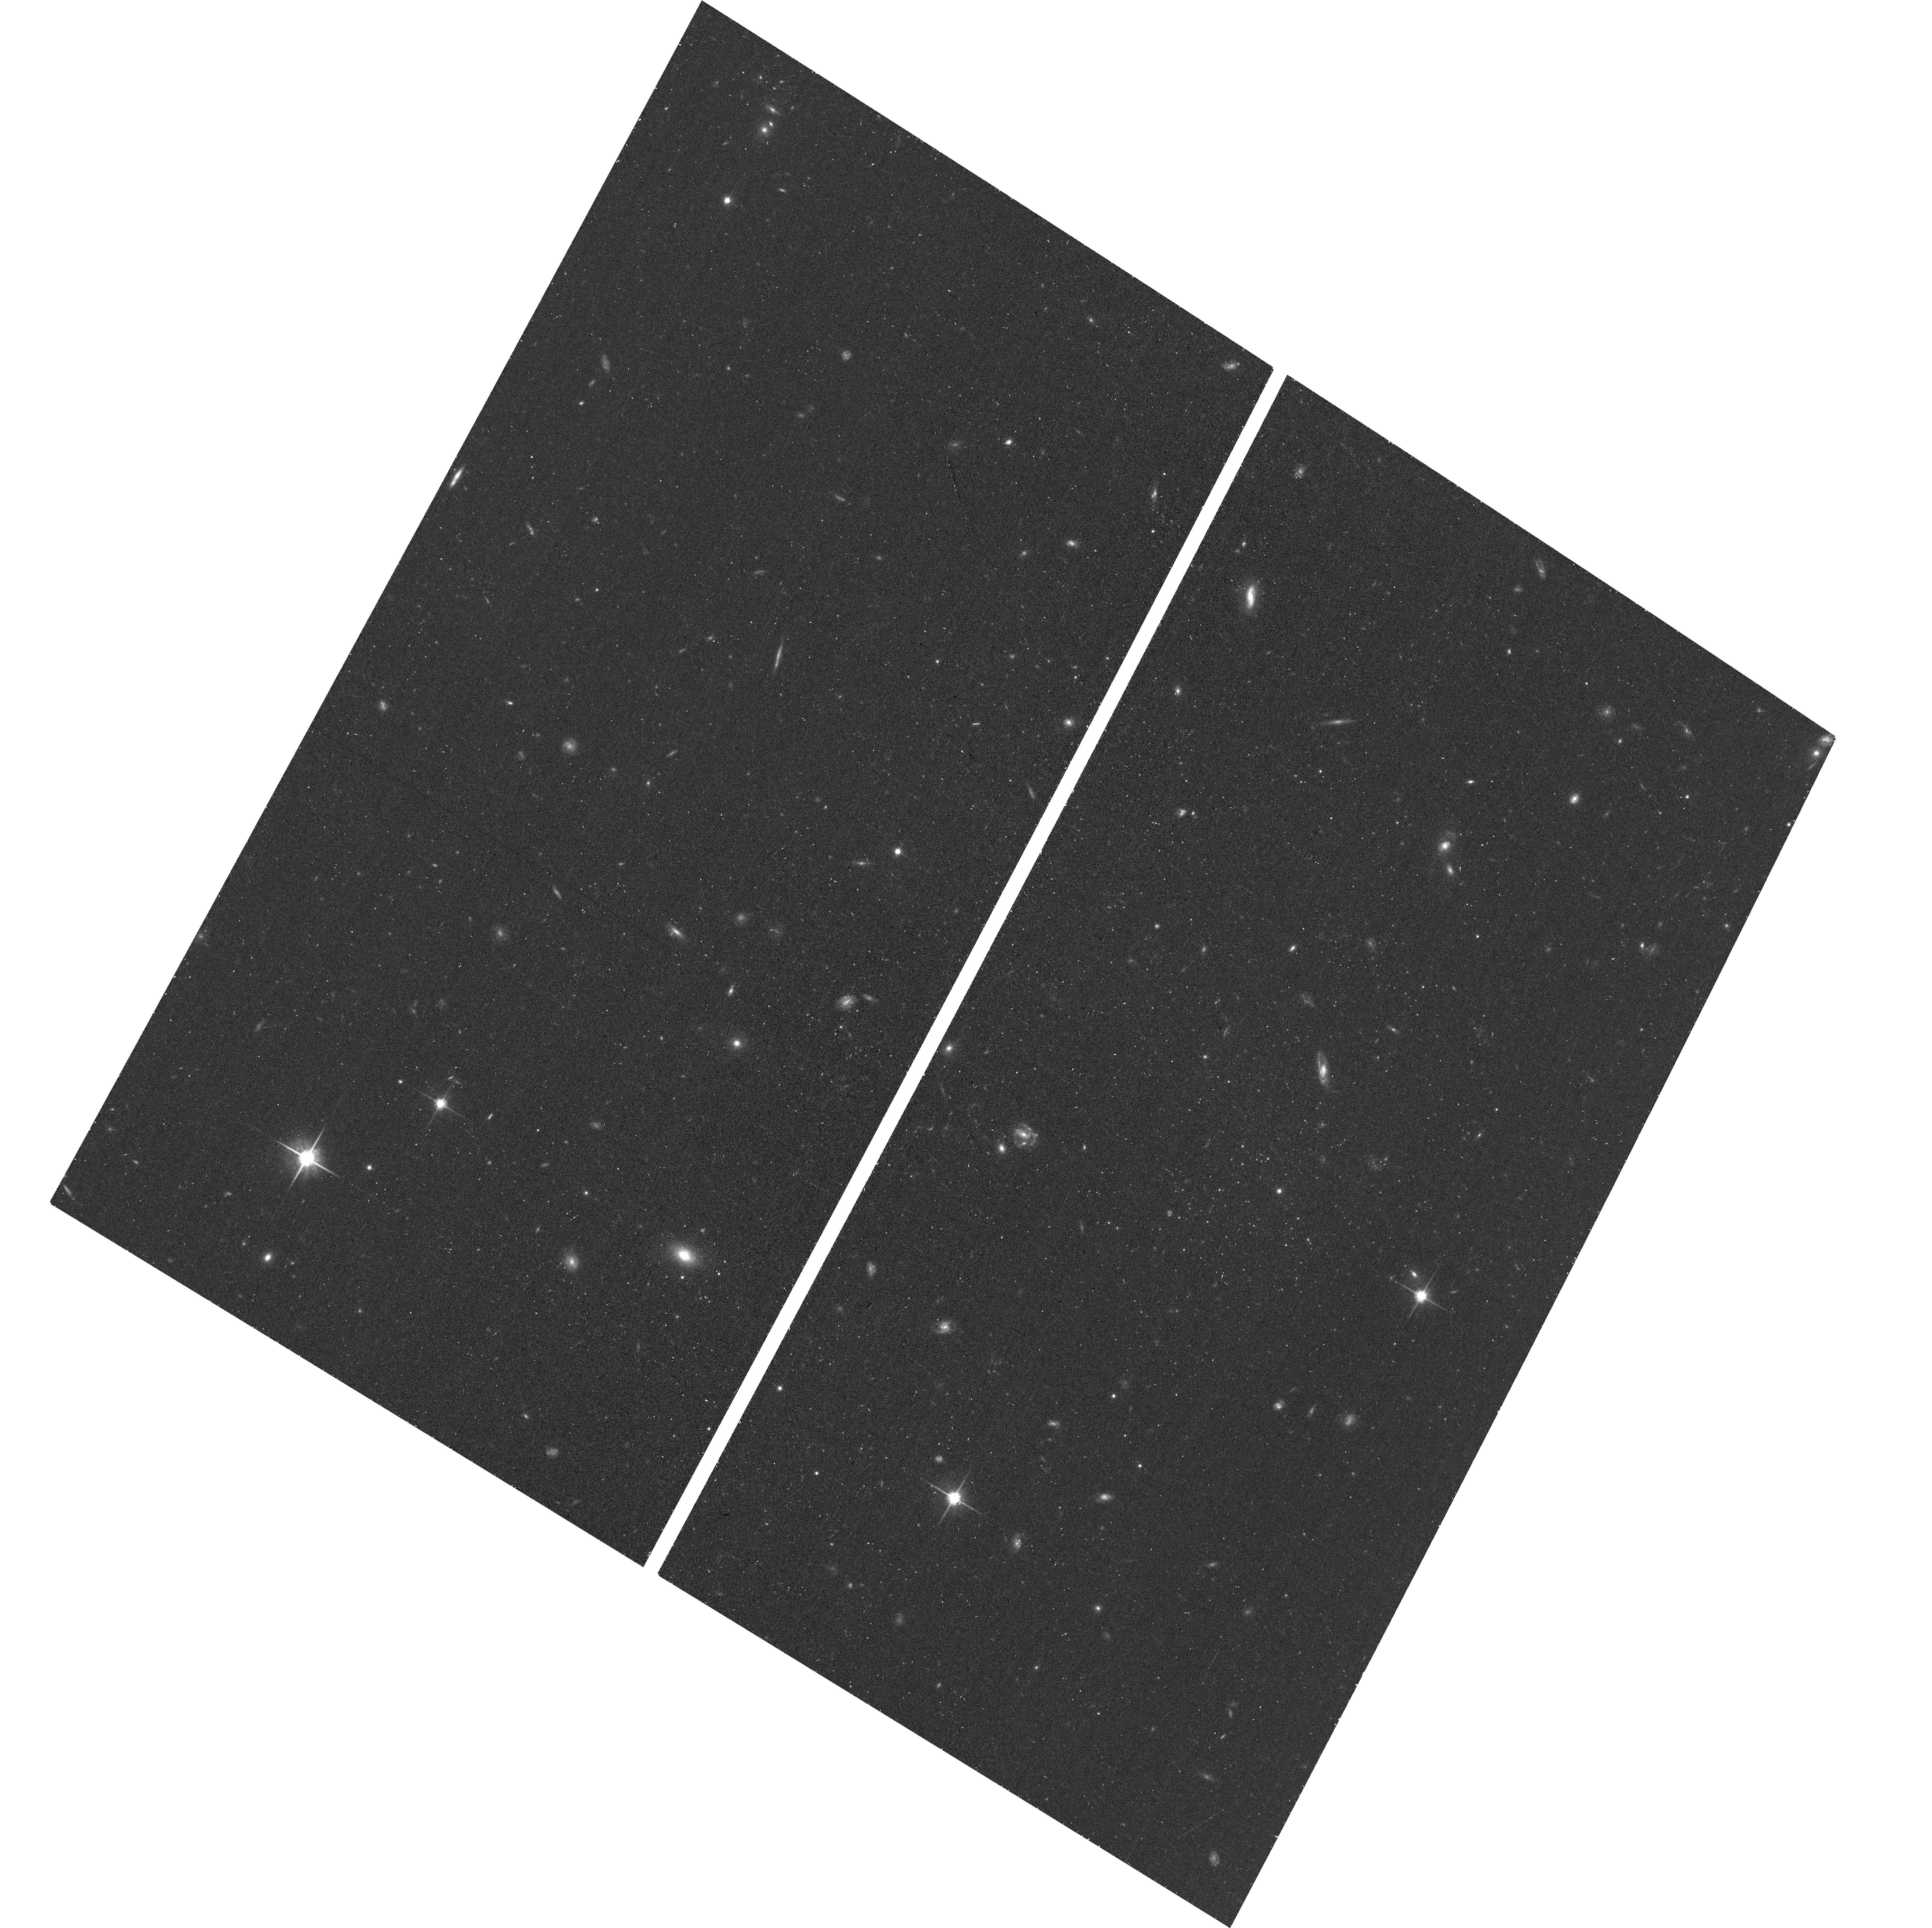
Target: NGC300DW2
Instrument: ACS/WFC
Filter: F814W
Exposure: 17 min
Observation ID: hst_17498_02_acs_wfc_f814w_jf7a02

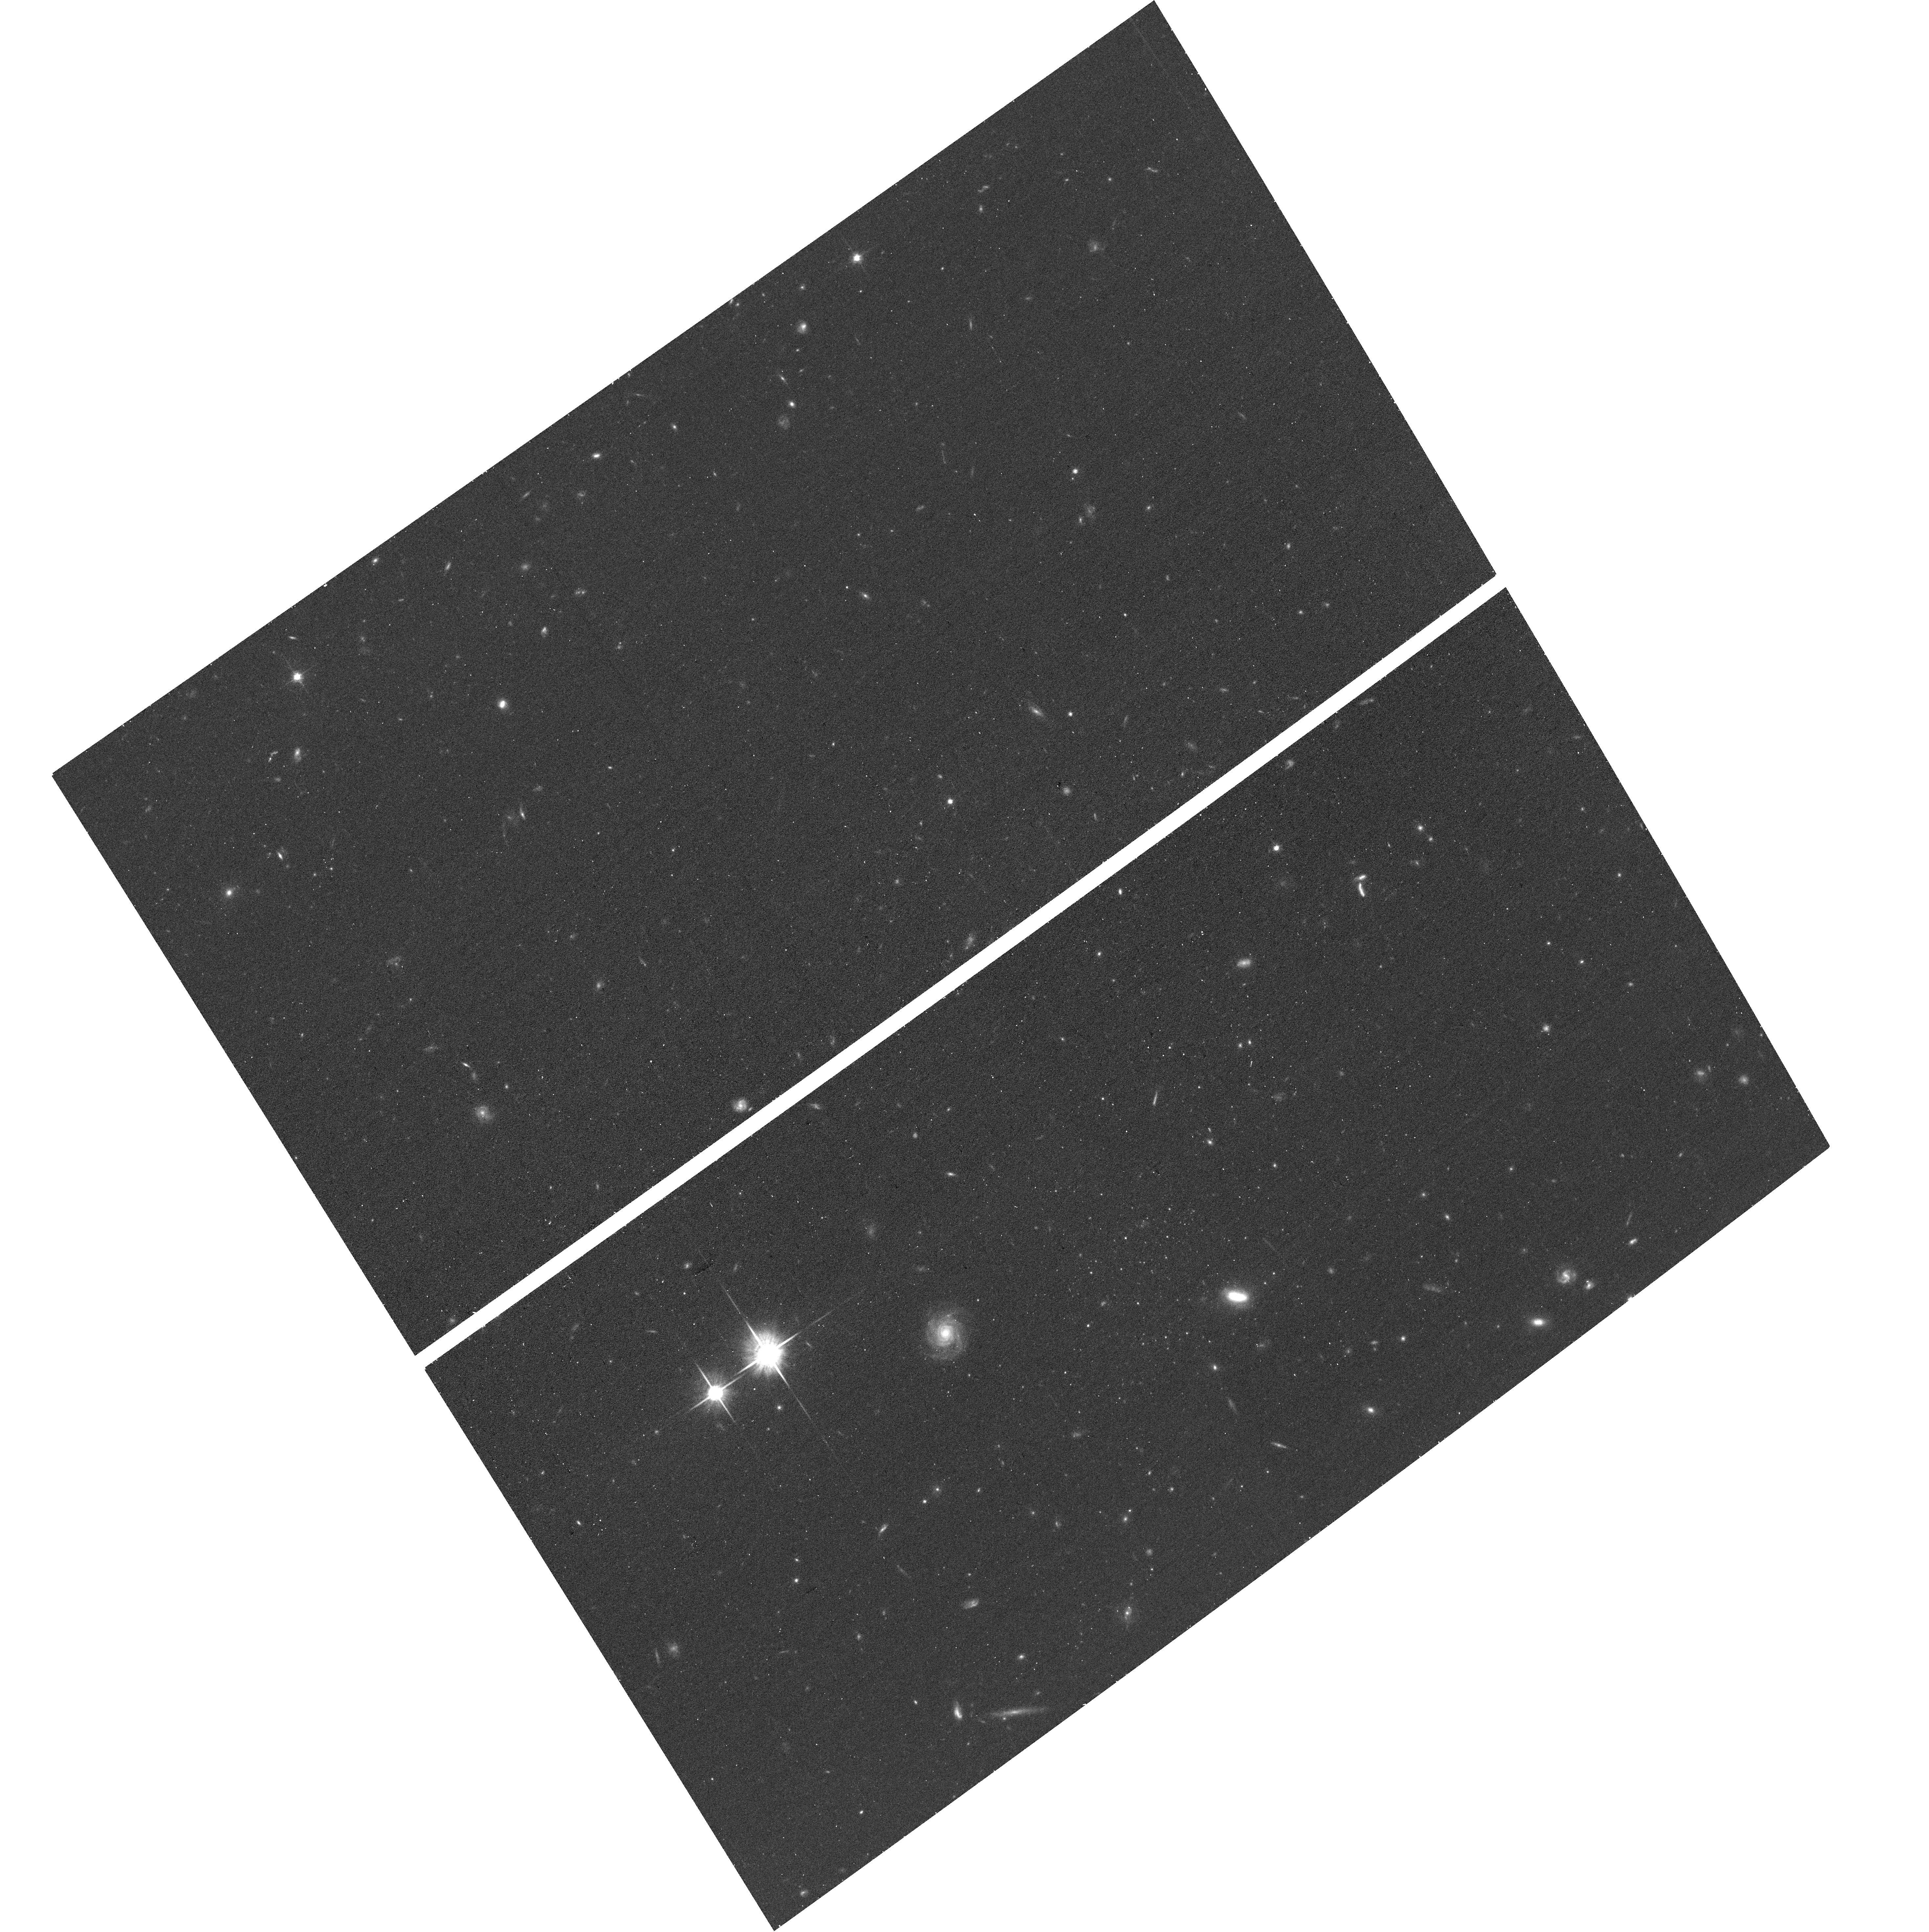
Target: NGC300DW1
Instrument: ACS/WFC
Filter: F814W
Exposure: 16 min
Observation ID: hst_17498_01_acs_wfc_f814w_jf7a01

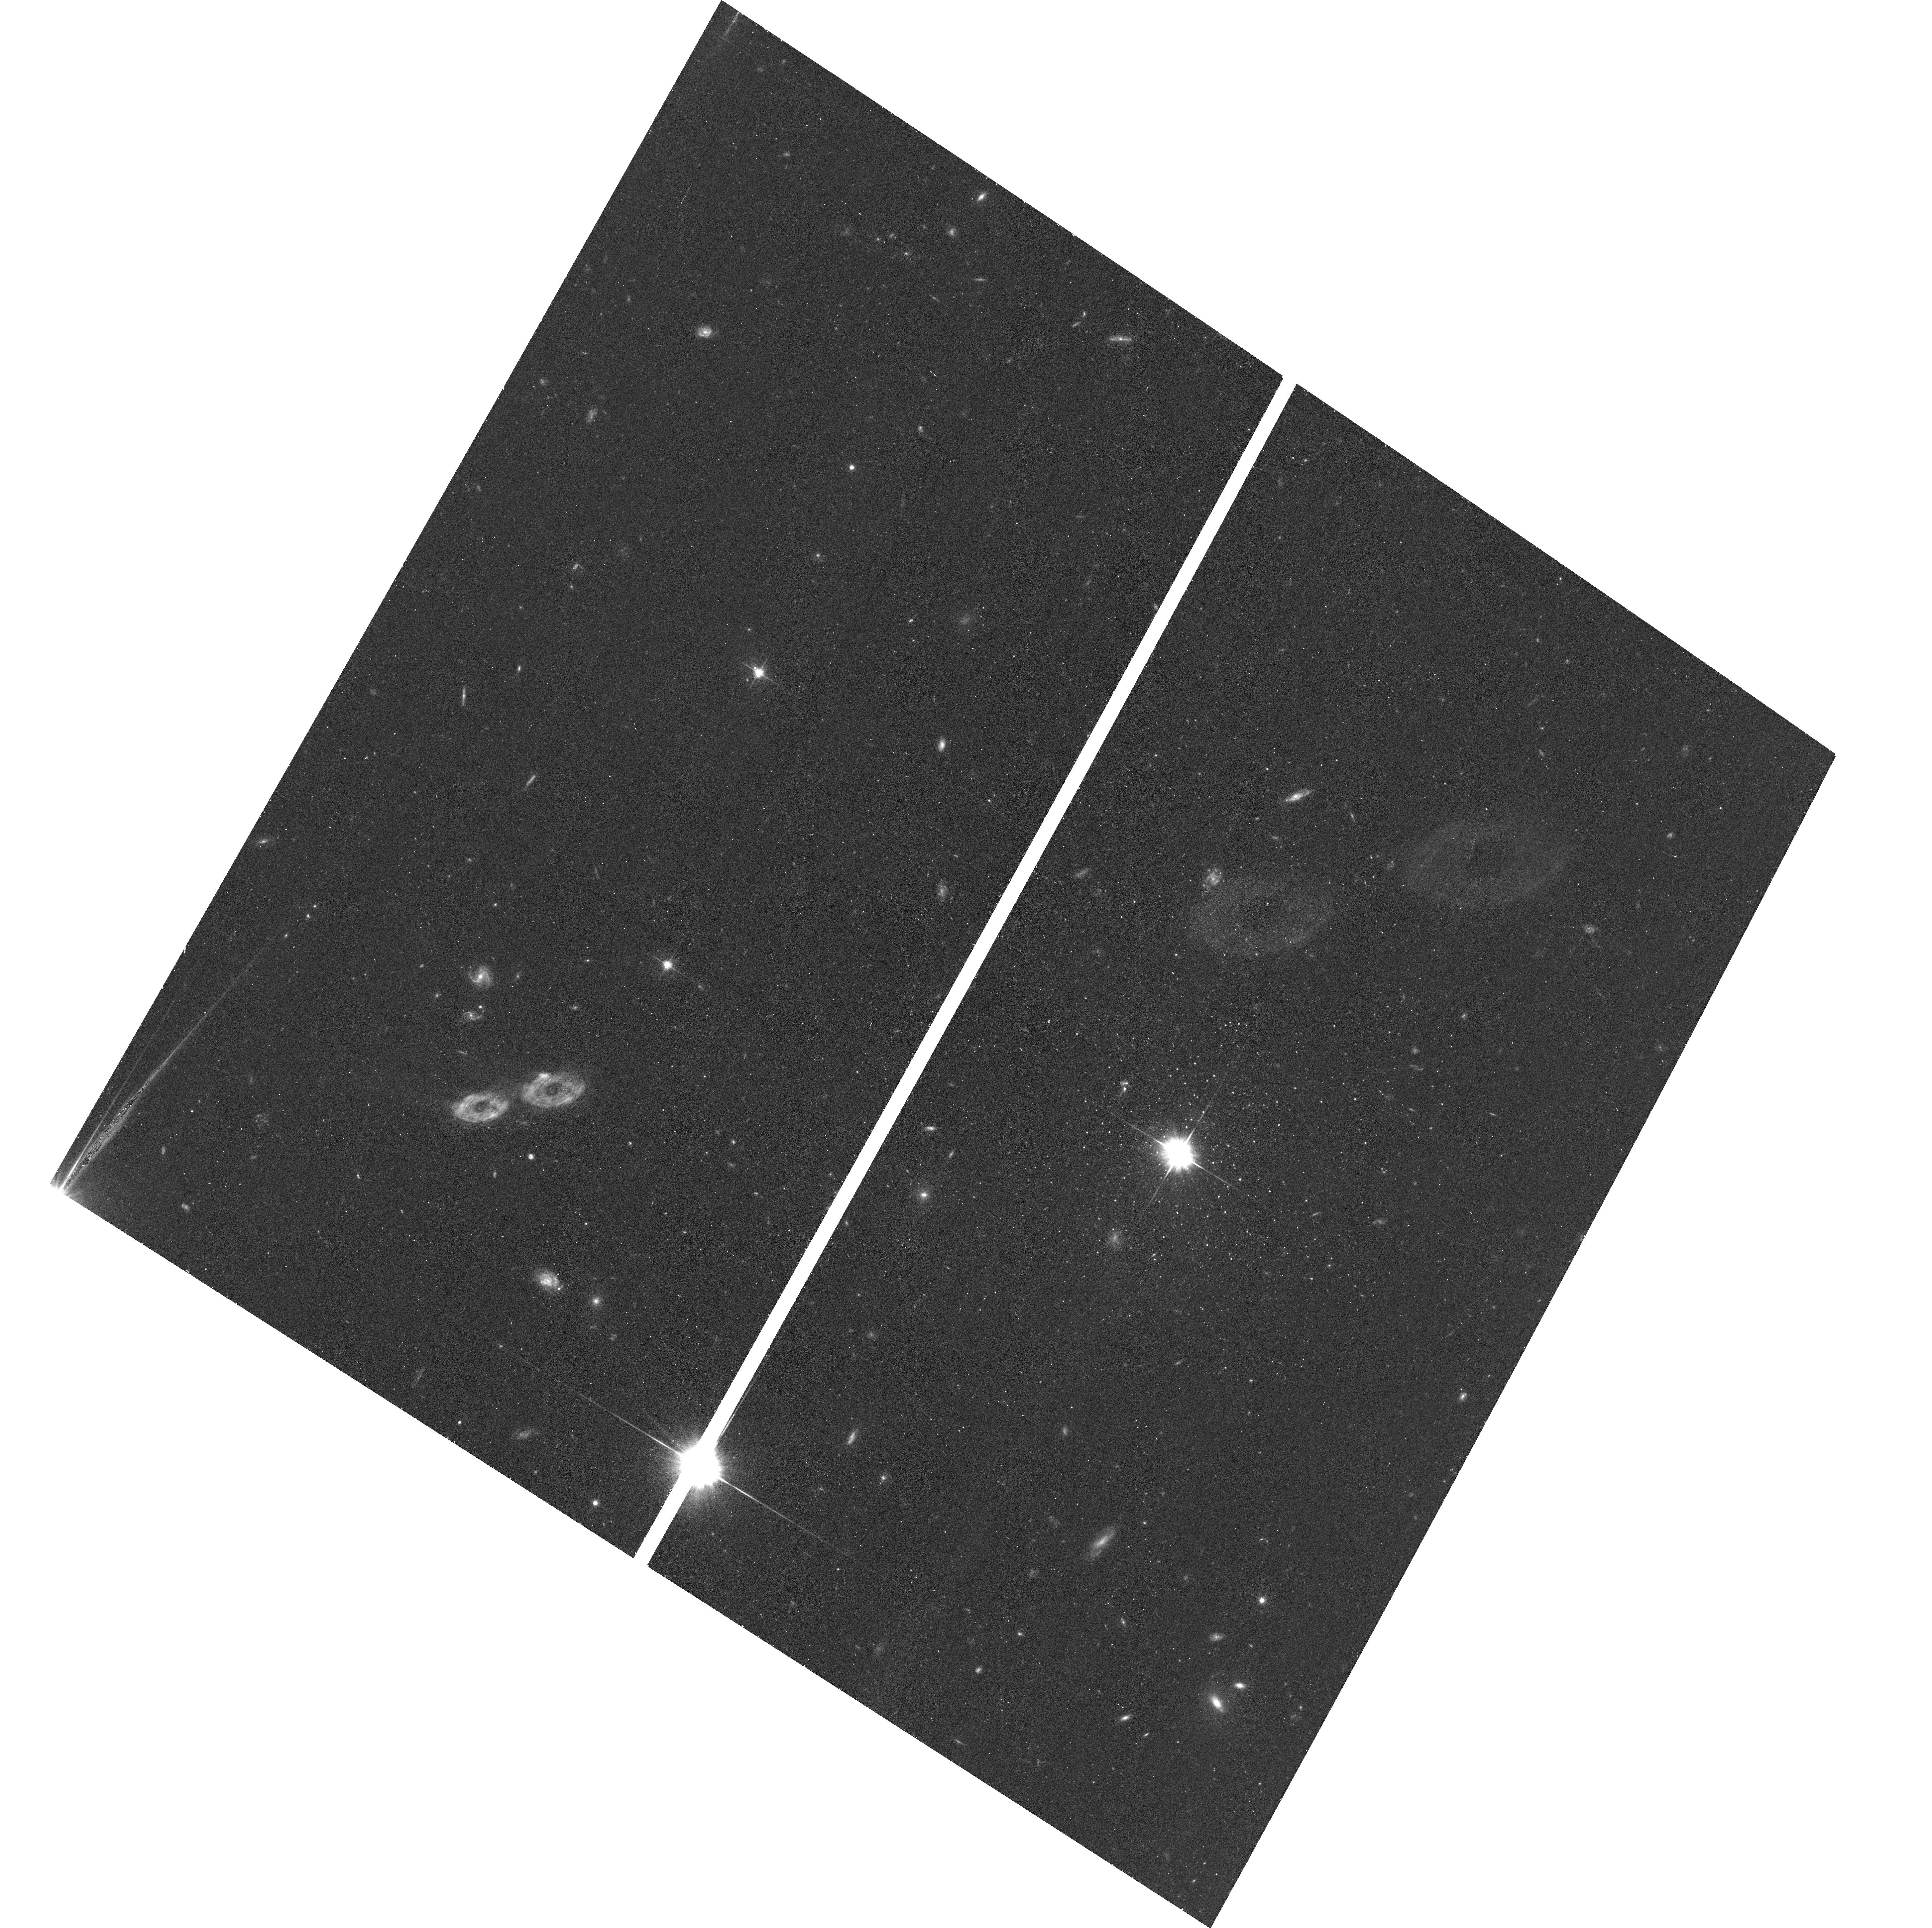
Target: NGC300DW3
Instrument: ACS/WFC
Filter: F606W
Exposure: 17 min
Observation ID: hst_17498_03_acs_wfc_f606w_jf7a03

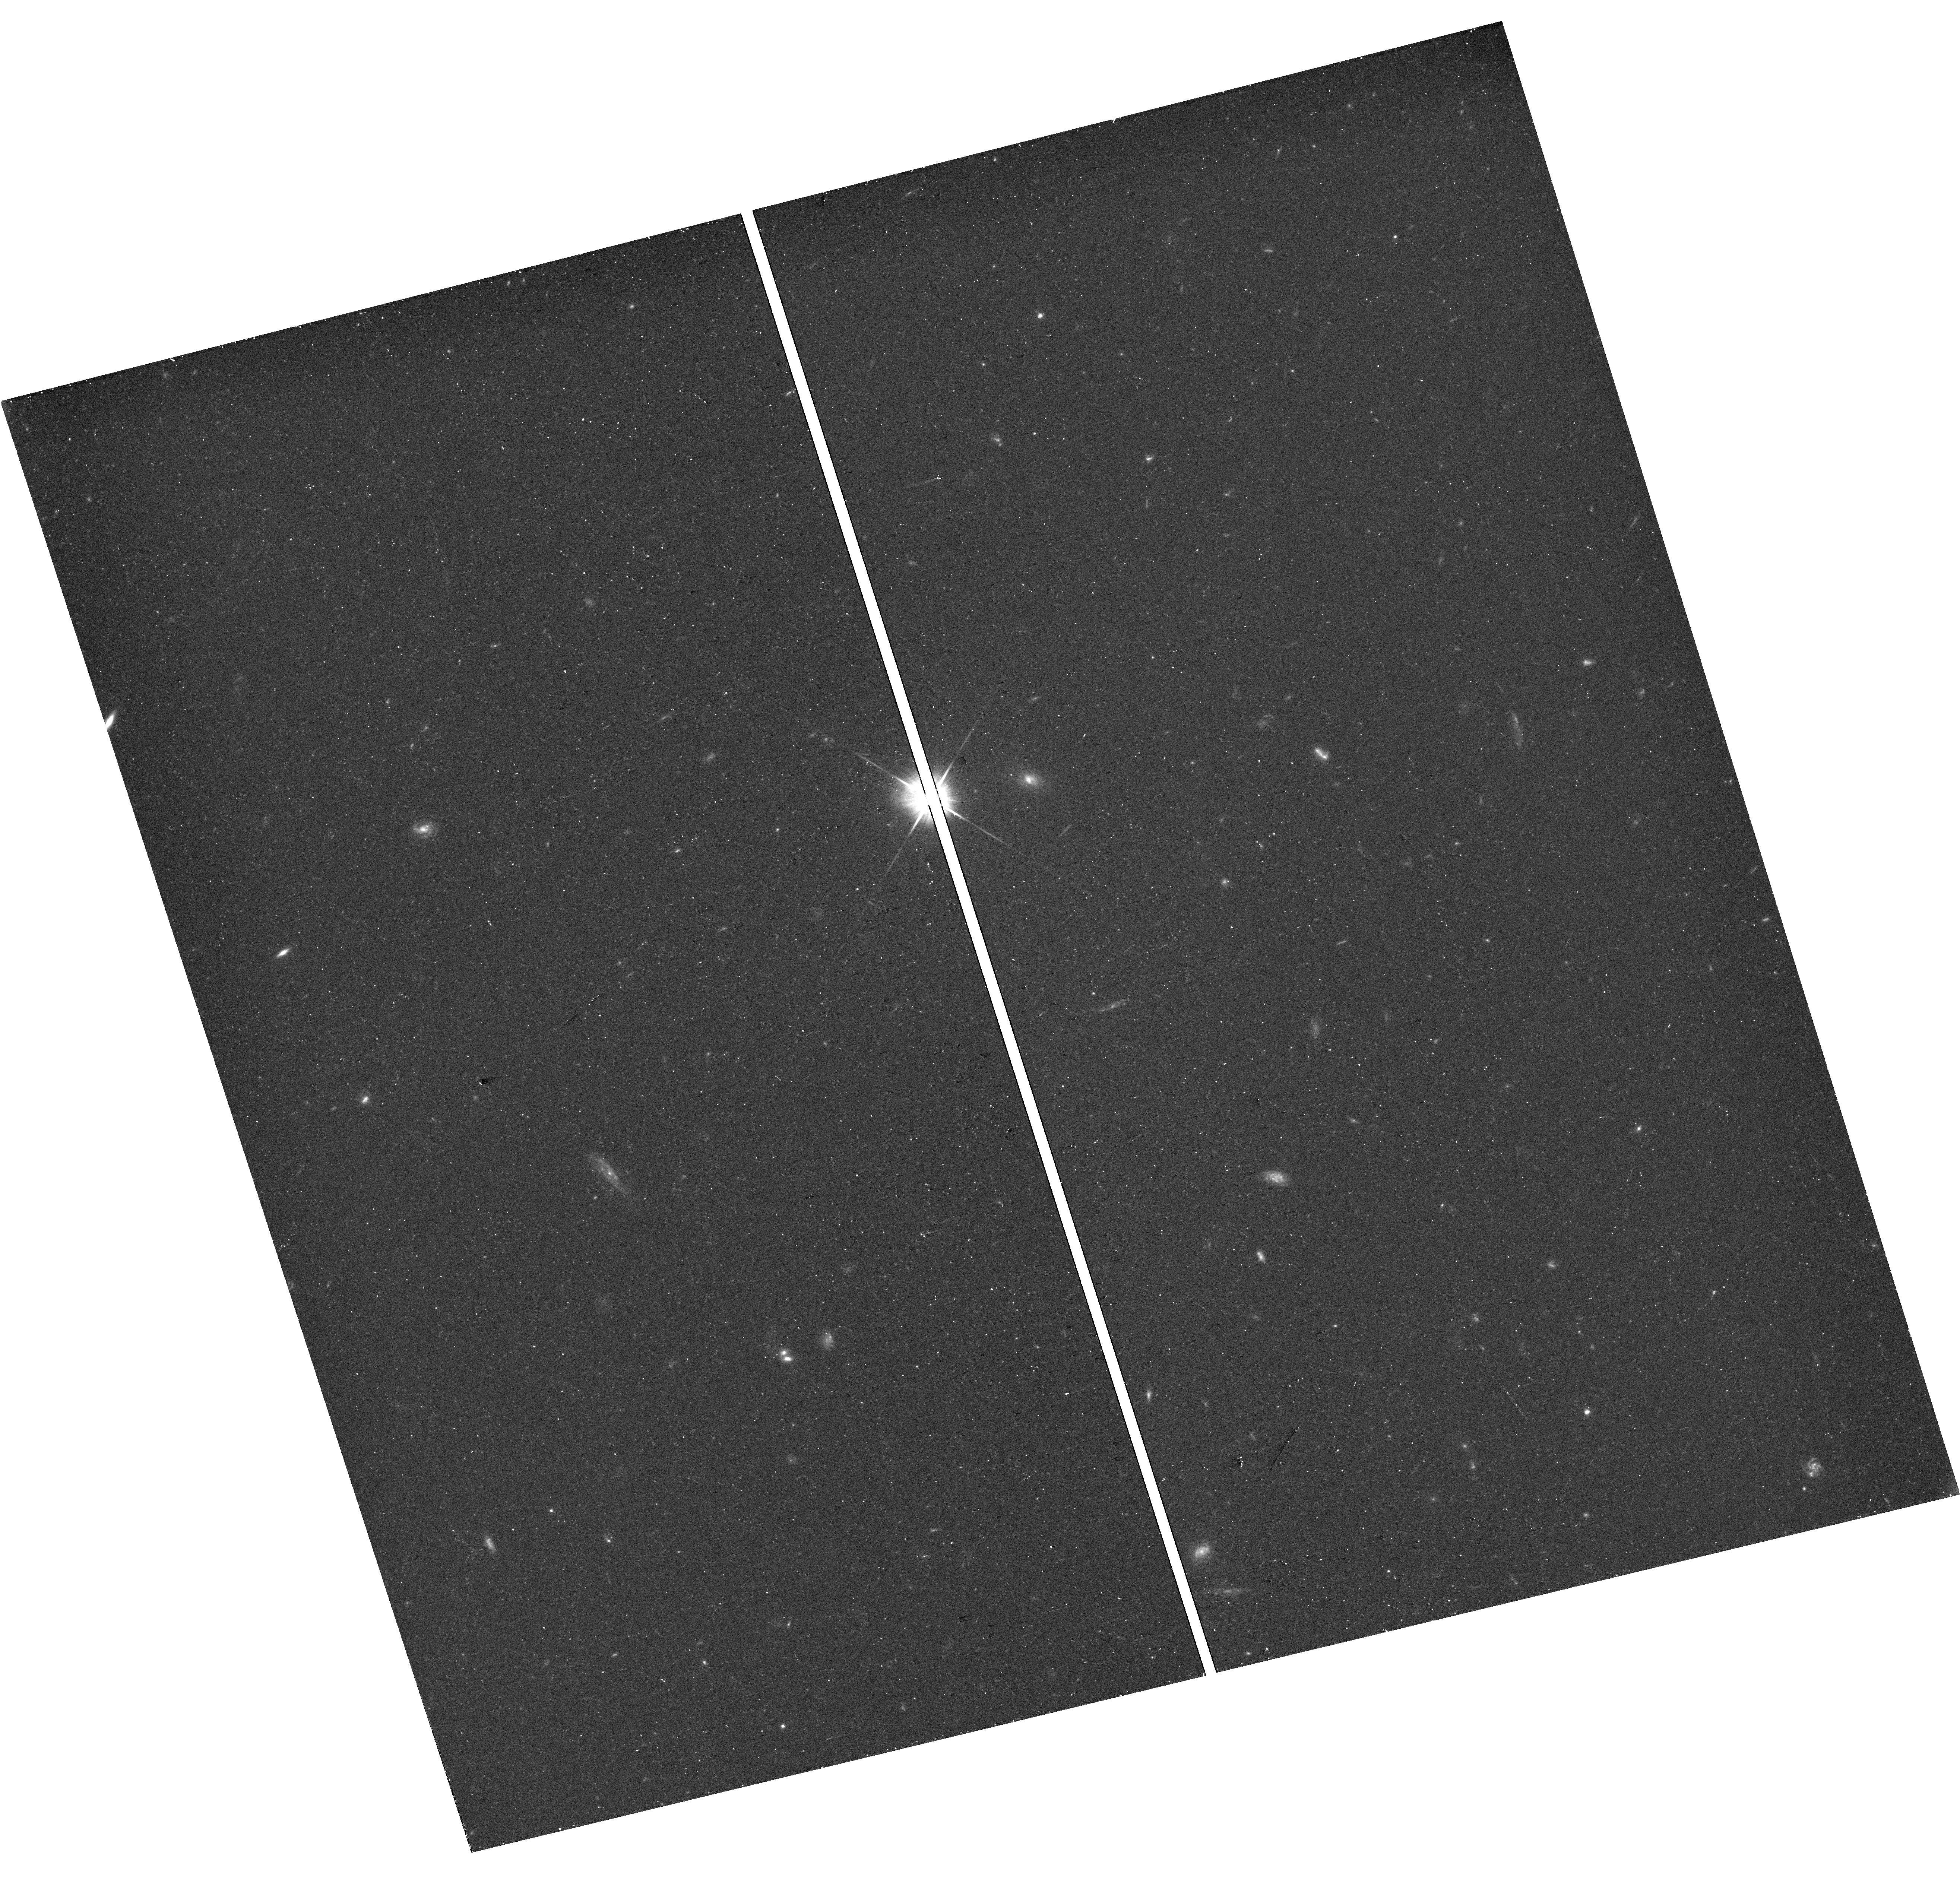
Target: field at RA 14.375°, Dec -35.823°
Instrument: WFC3/UVIS
Filter: F606W
Exposure: 19 min
Observation ID: hst_17498_03_wfc3_uvis_f606w_if7a03

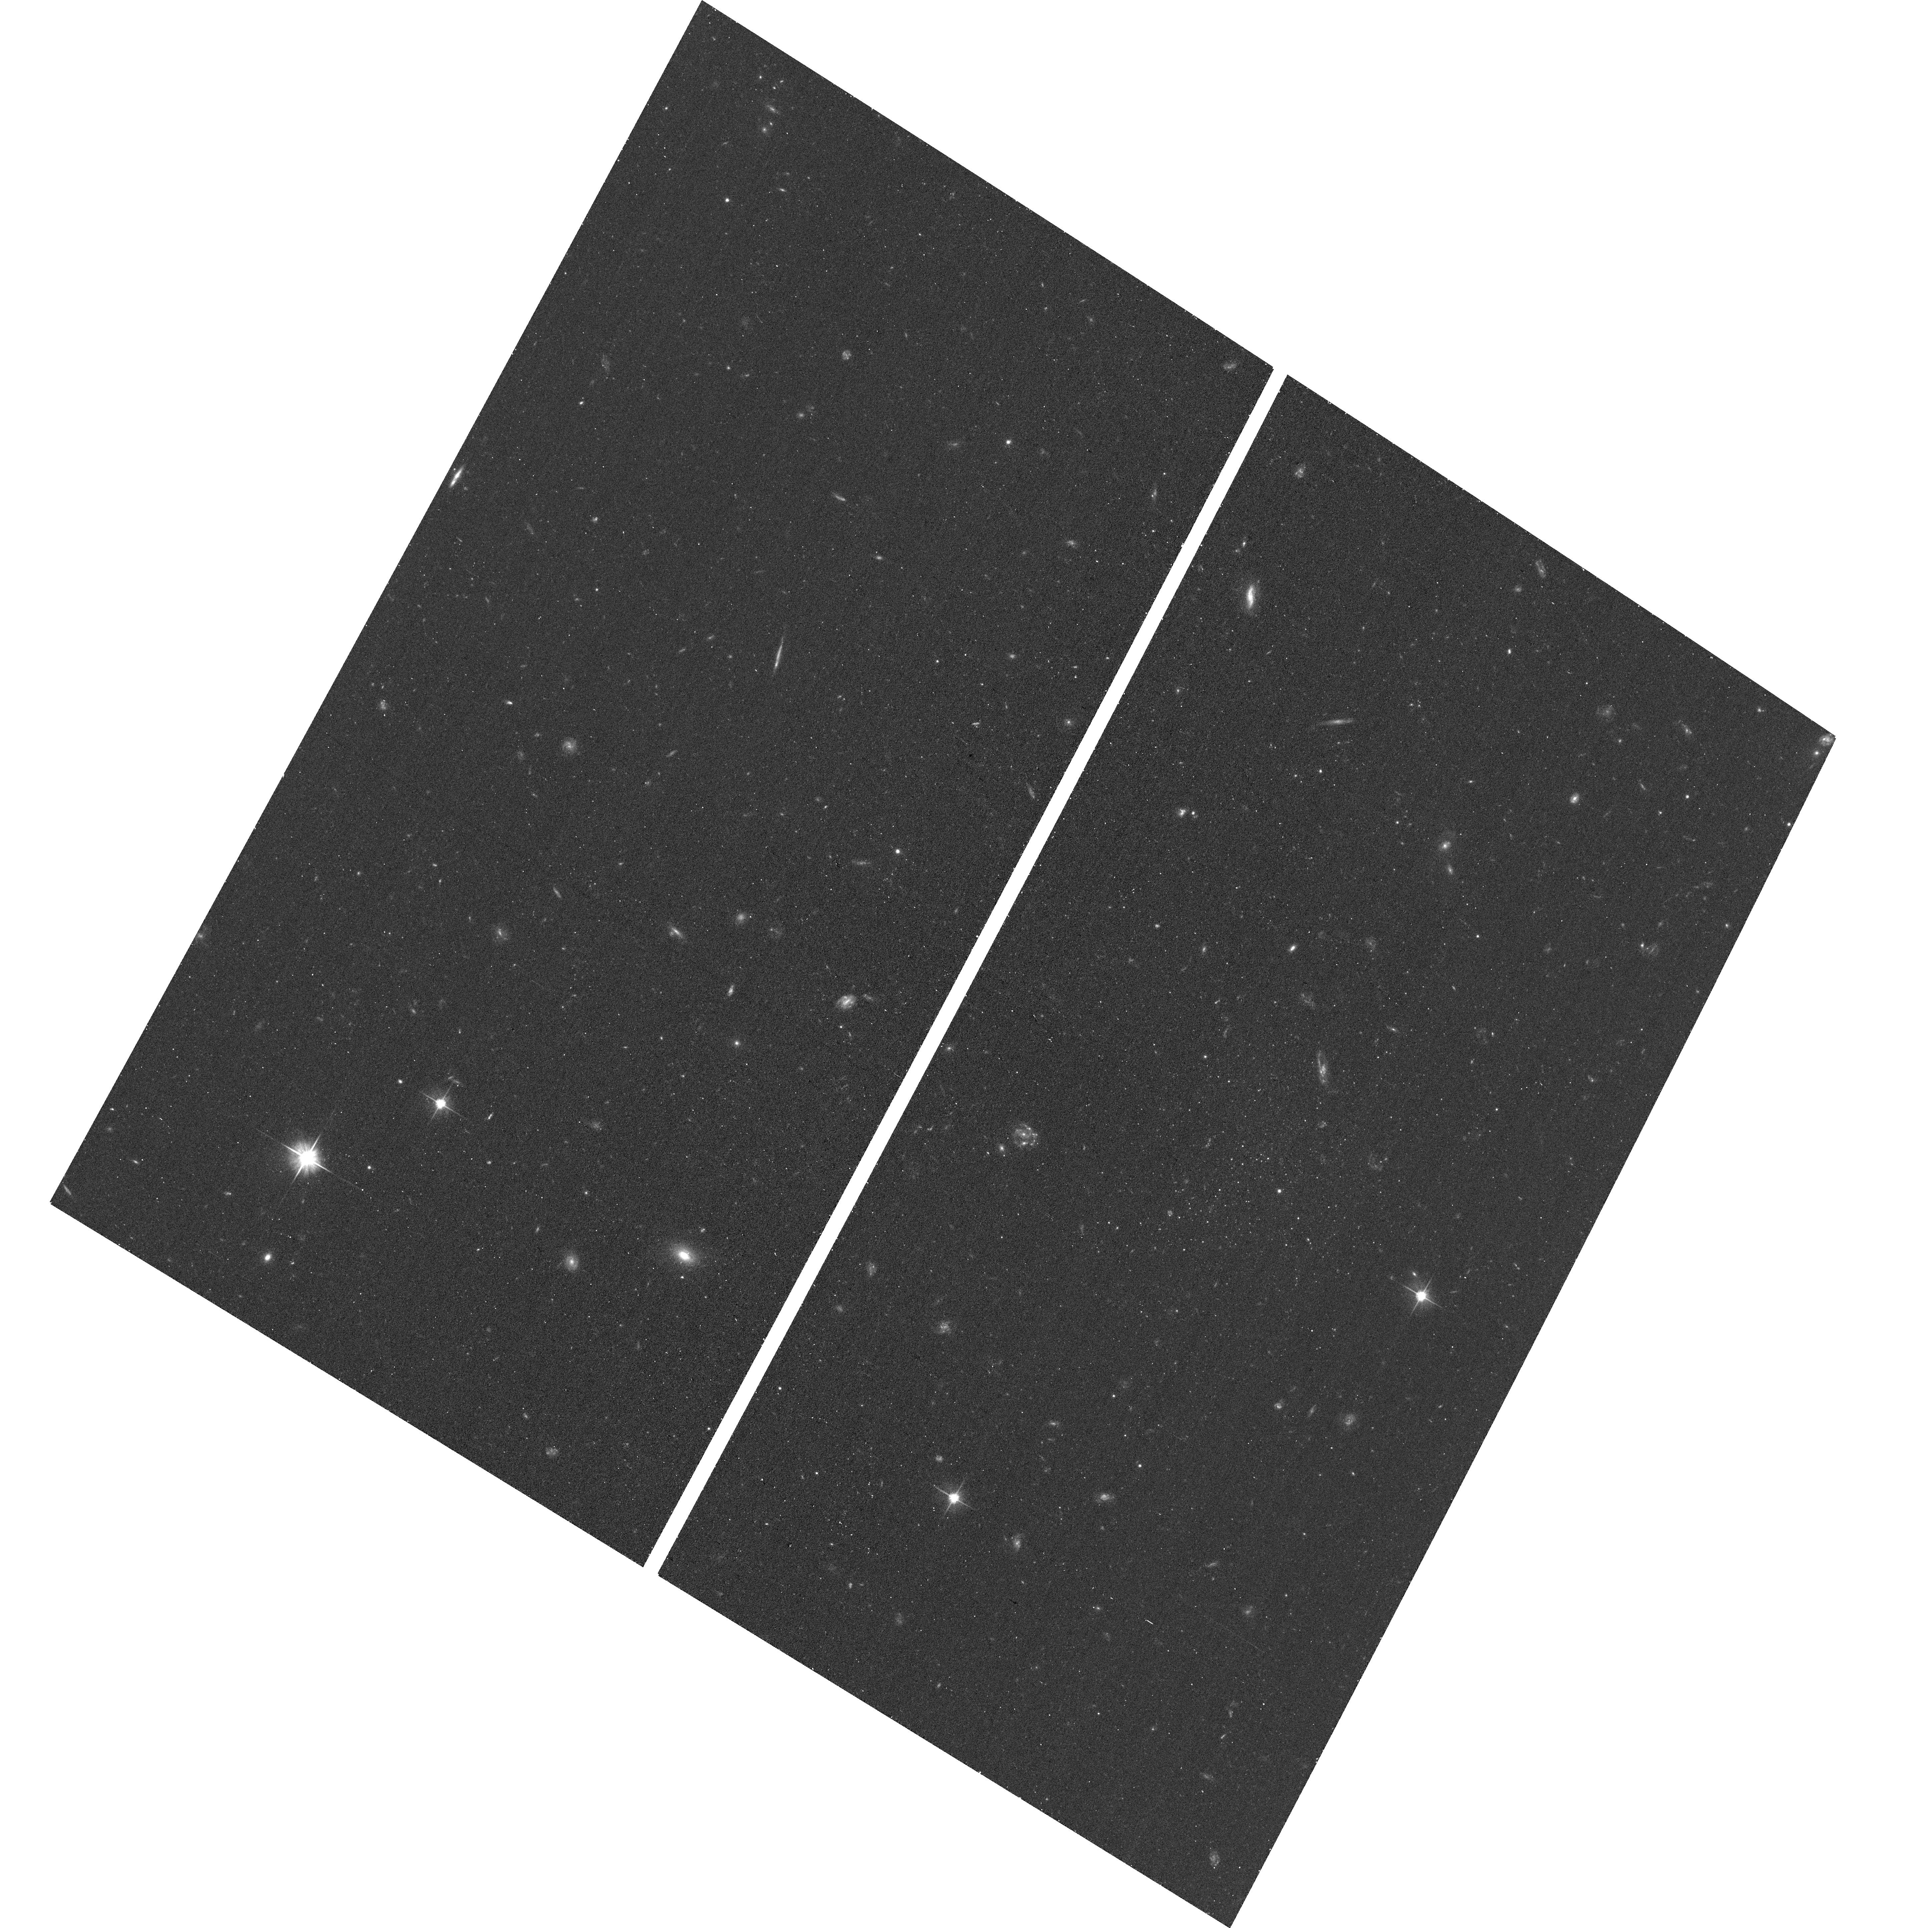
Target: NGC300DW2
Instrument: ACS/WFC
Filter: F606W
Exposure: 17 min
Observation ID: hst_17498_02_acs_wfc_f606w_jf7a02

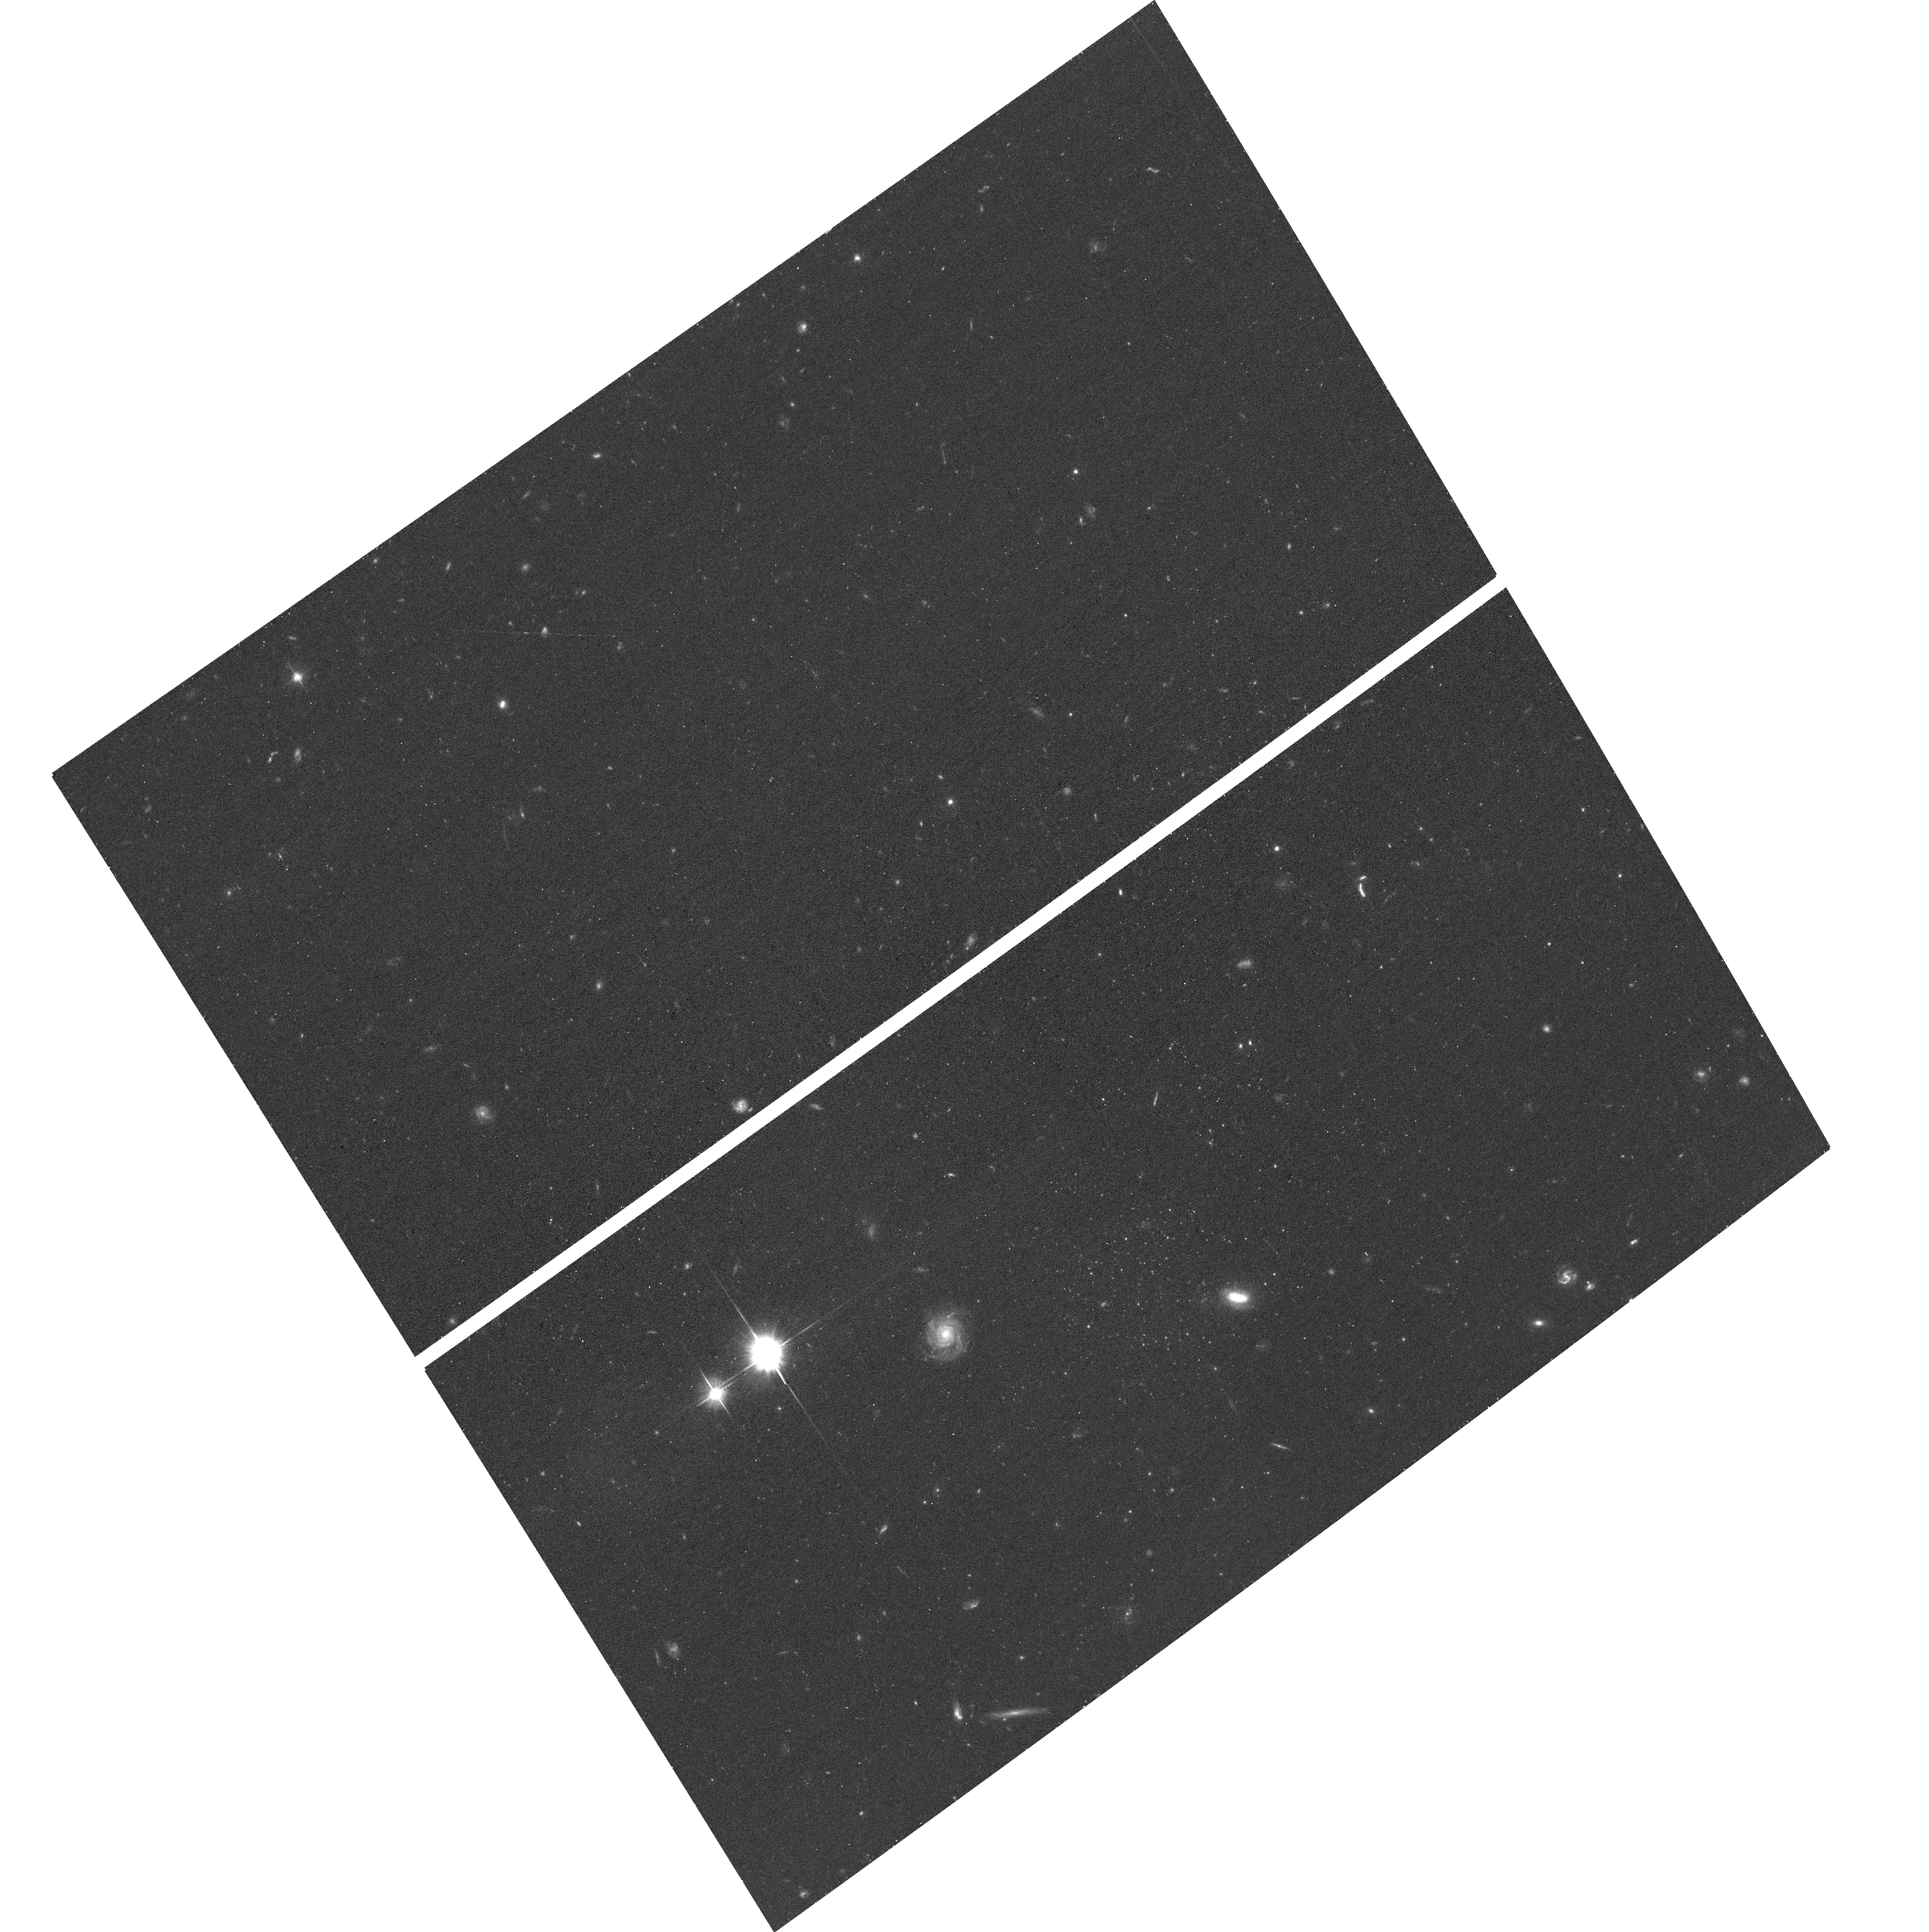
Target: NGC300DW1
Instrument: ACS/WFC
Filter: F606W
Exposure: 16 min
Observation ID: hst_17498_01_acs_wfc_f606w_jf7a01

The Ultra-faint Dwarf Galaxy System of NGC300 -- A New Frontier and Analog to the Large Magellanic Cloud (PI: Sand, David J.)

We request three orbits of HST/ACS imaging (F606W+F814W) of three new ultra-faint dwarf galaxy candidates around NGC300 (D=2 Mpc), a nearby analog to the Large Magellanic Cloud (LMC). The faint end of the galaxy luminosity function is a strong probe of dark matter physics and galaxy formation models, but can only be studied in the most constraining "ultra-faint" regime in the nearby universe. Of particular interest are the dwarf satellite properties of lower mass LMC-like galaxies because these systems will experience weaker tidal fields and ram pressure environments in comparison to those of the Local Group, possibly leading to dwarfs with different physical properties. A search for dwarf satellites around the isolated LMC-analog NGC300 has uncovered three strong ultra-faint dwarf galaxy candidates, ranging in luminosity between M_V=-5.8 to -7 mag (log(M_star)~4.5--5). Two out of three of these discoveries are observed near the viral radius of NGC300, potentially probing its ram pressure environment. These candidate dwarf galaxy satellites represent the faintest population ever found outside the Local Group. HST imaging will allow us to measure the distance, luminosity, structure and approximate star formation history/metallicity of these dwarf candidates, and place them in context with similar ultra-faint dwarf galaxies near the Milky Way and LMC that have been discovered in the last ~20 years.